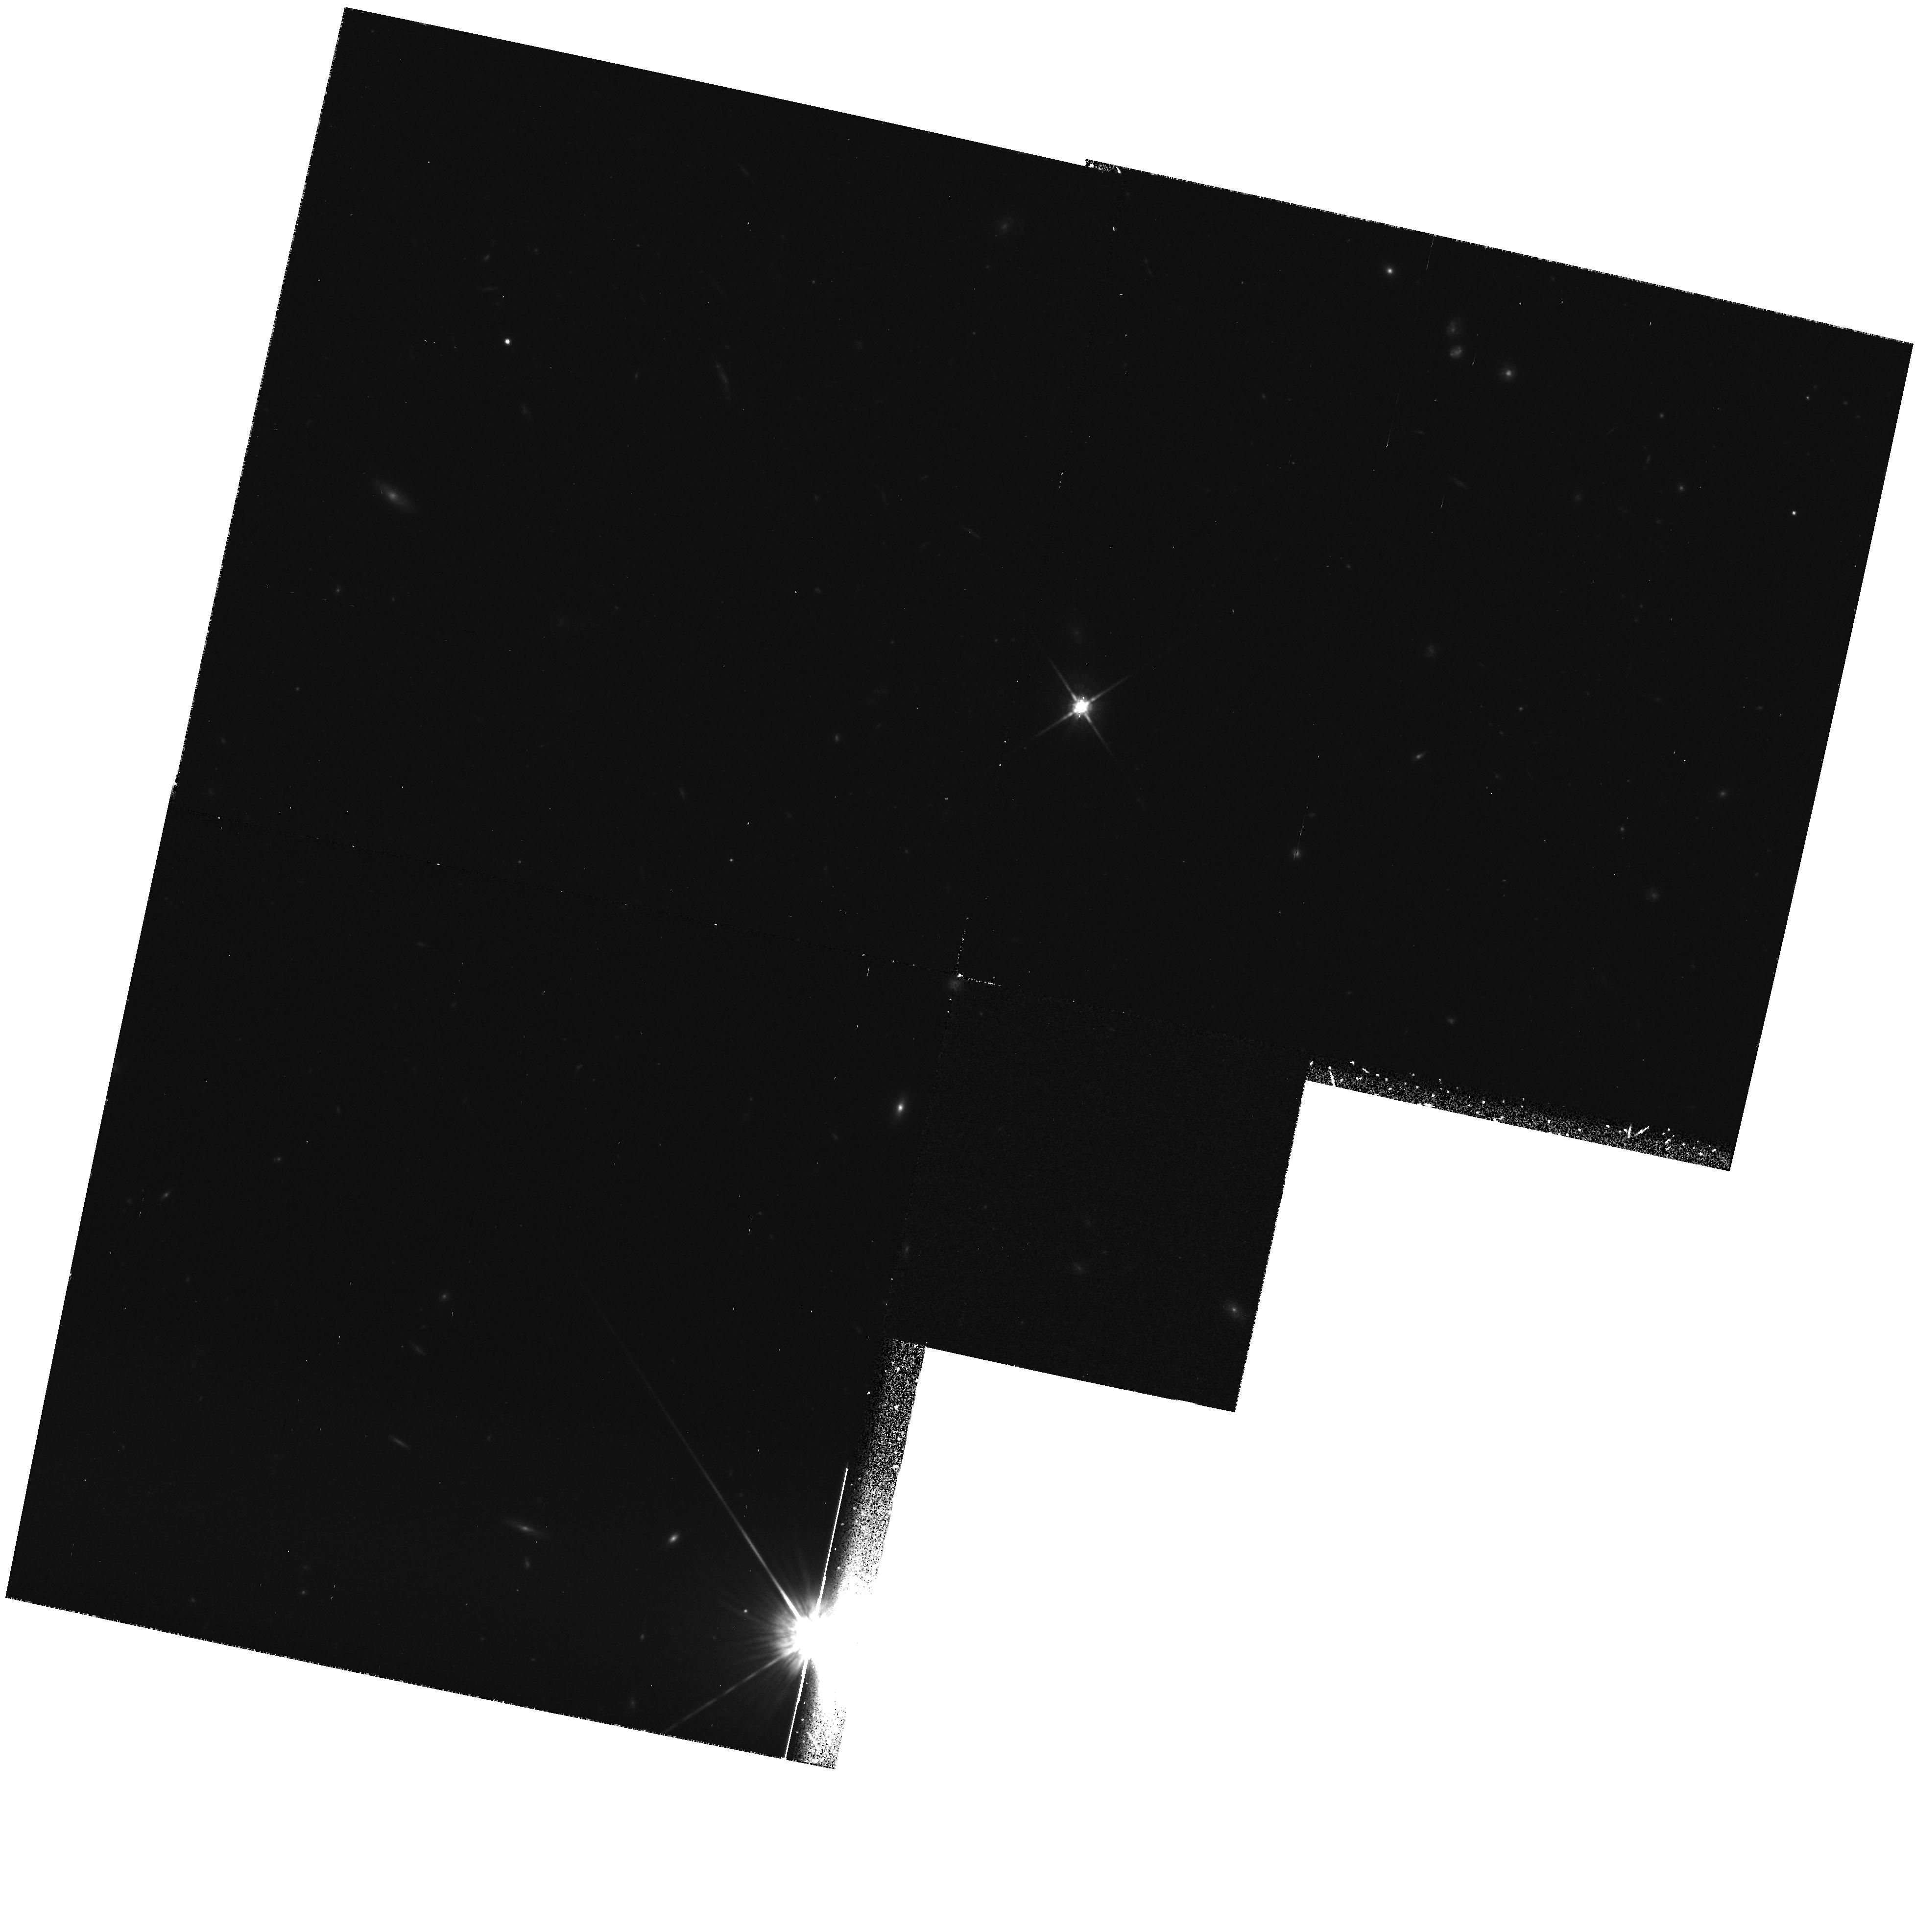
Target: FIELD-141823+523540
Instrument: WFPC2/PC
Filter: F814W
Exposure: 1.2 h
Observation ID: hst_5090_01_wfpc2_pc_f814w_u26x01

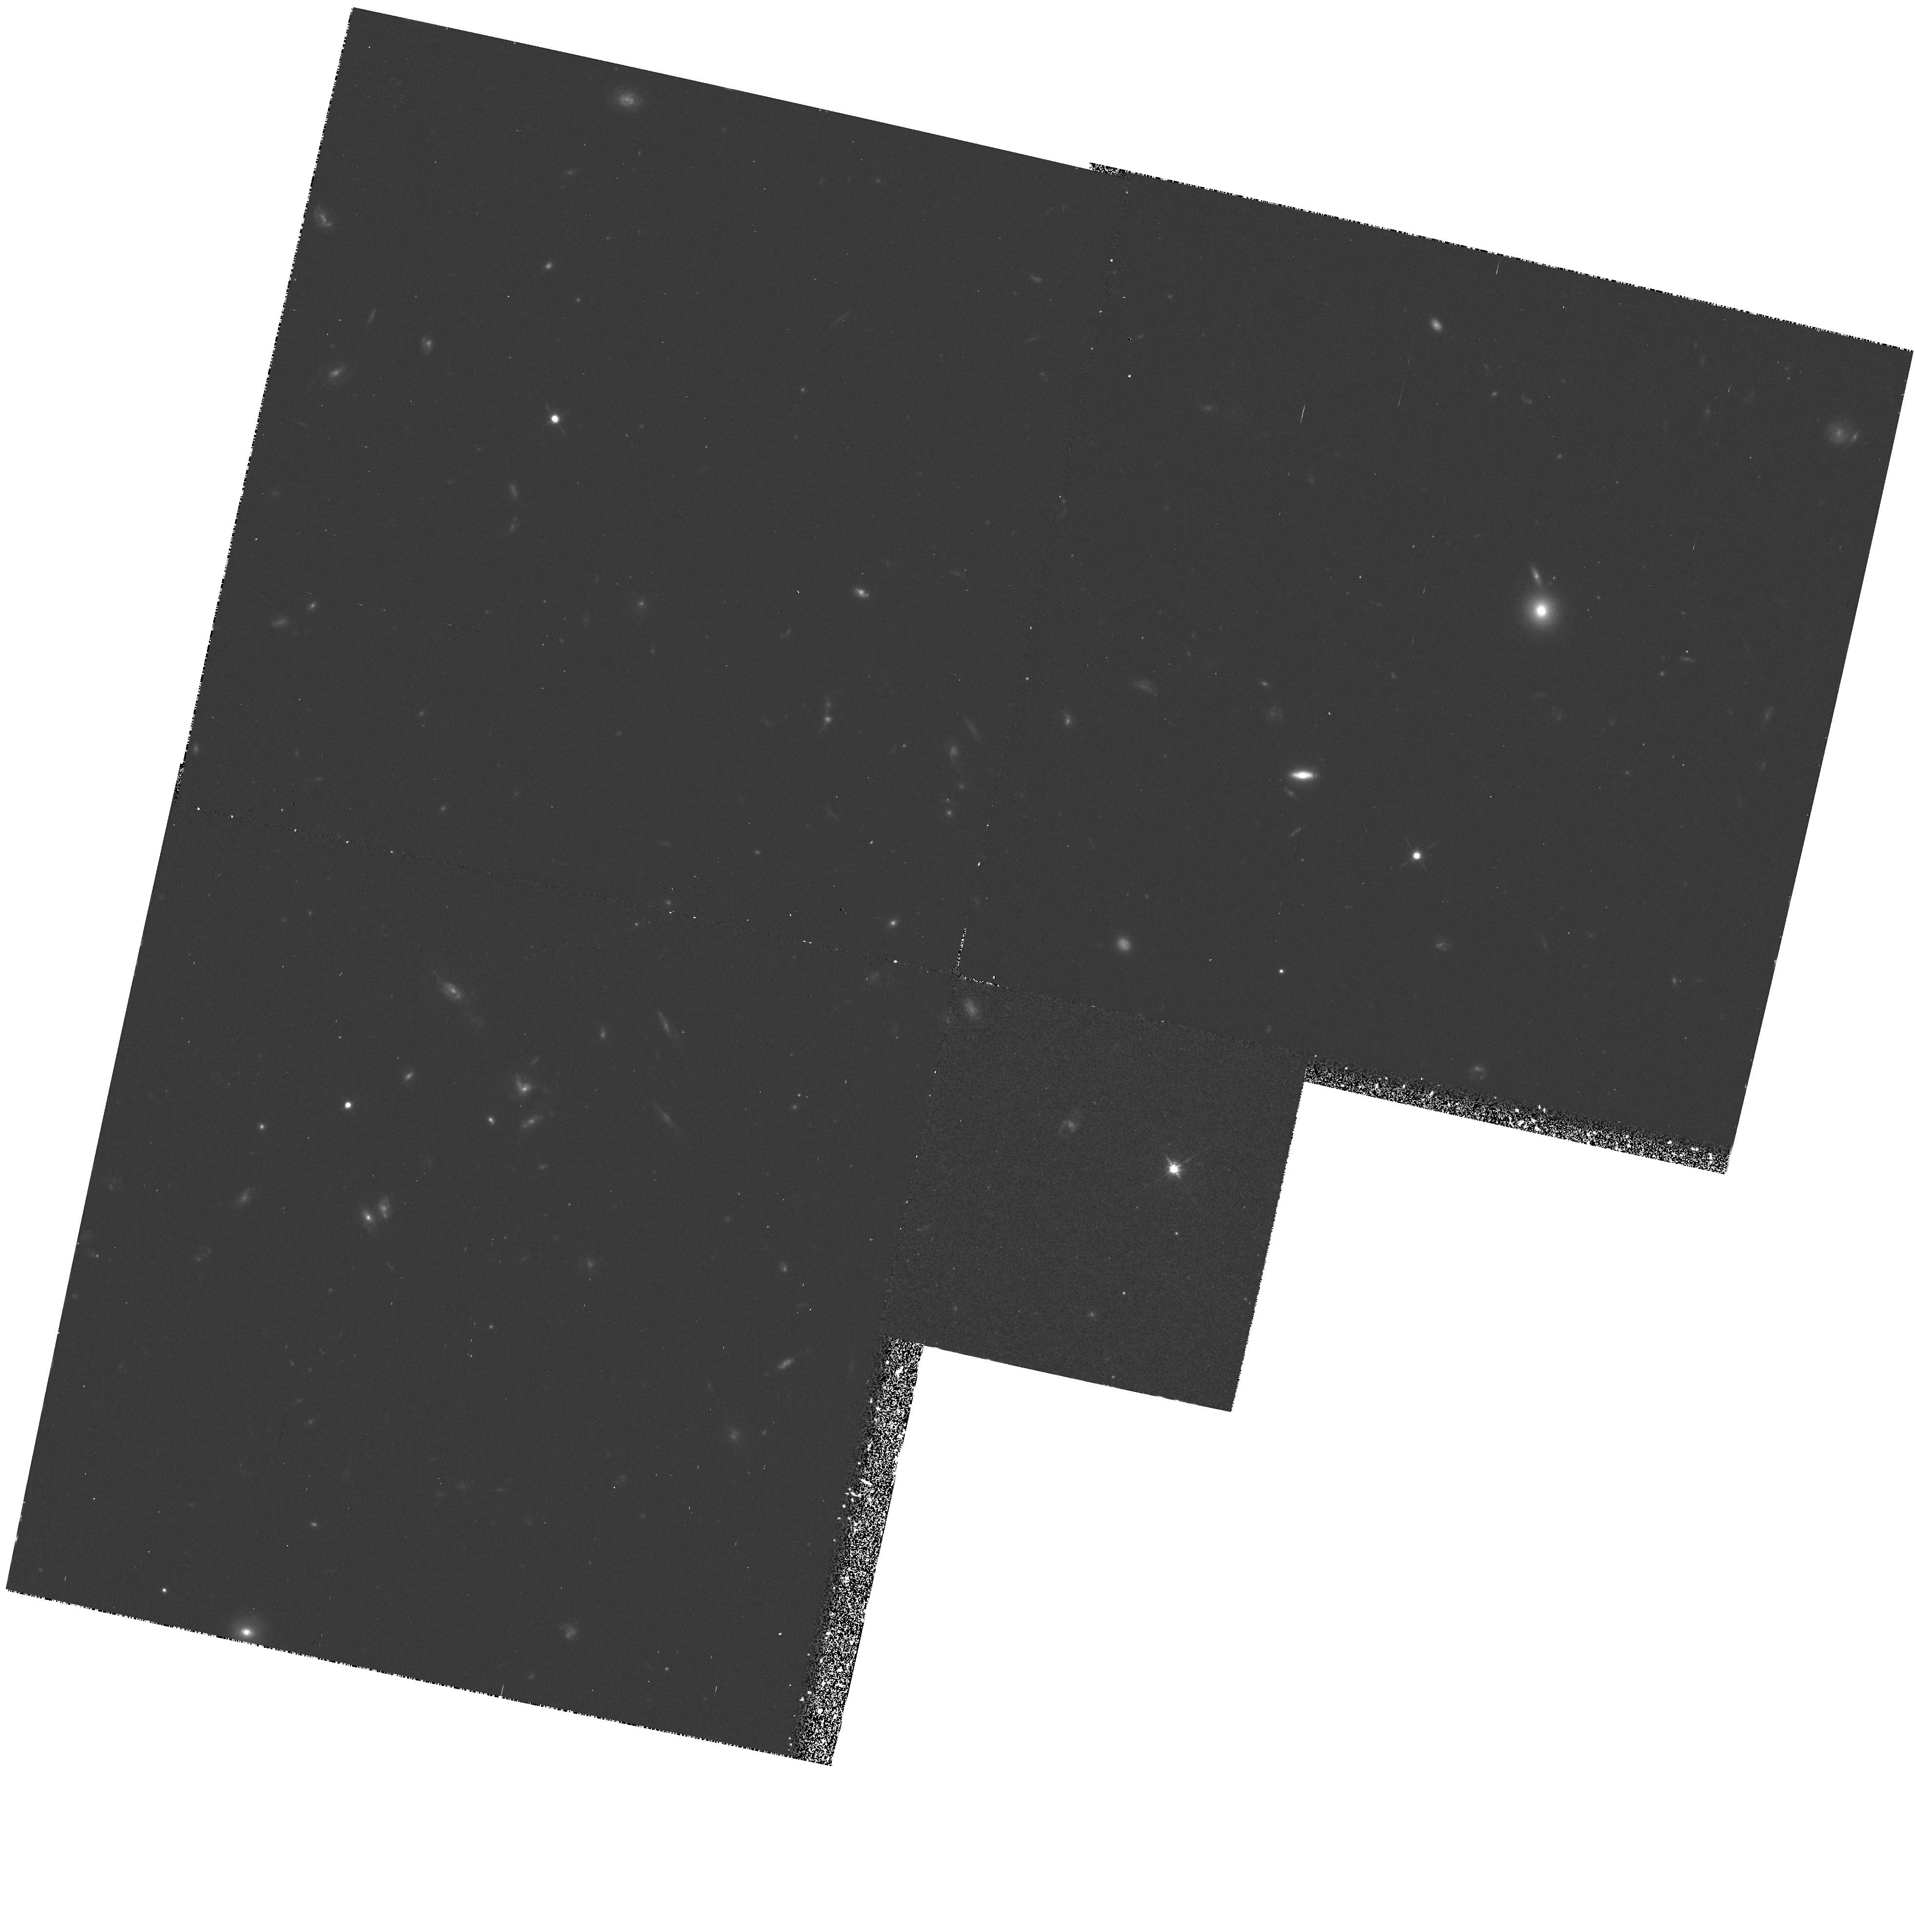
Target: FIELD-141651+521922
Instrument: WFPC2/PC
Filter: F814W
Exposure: 1.2 h
Observation ID: hst_5090_0e_wfpc2_pc_f814w_u26x0e

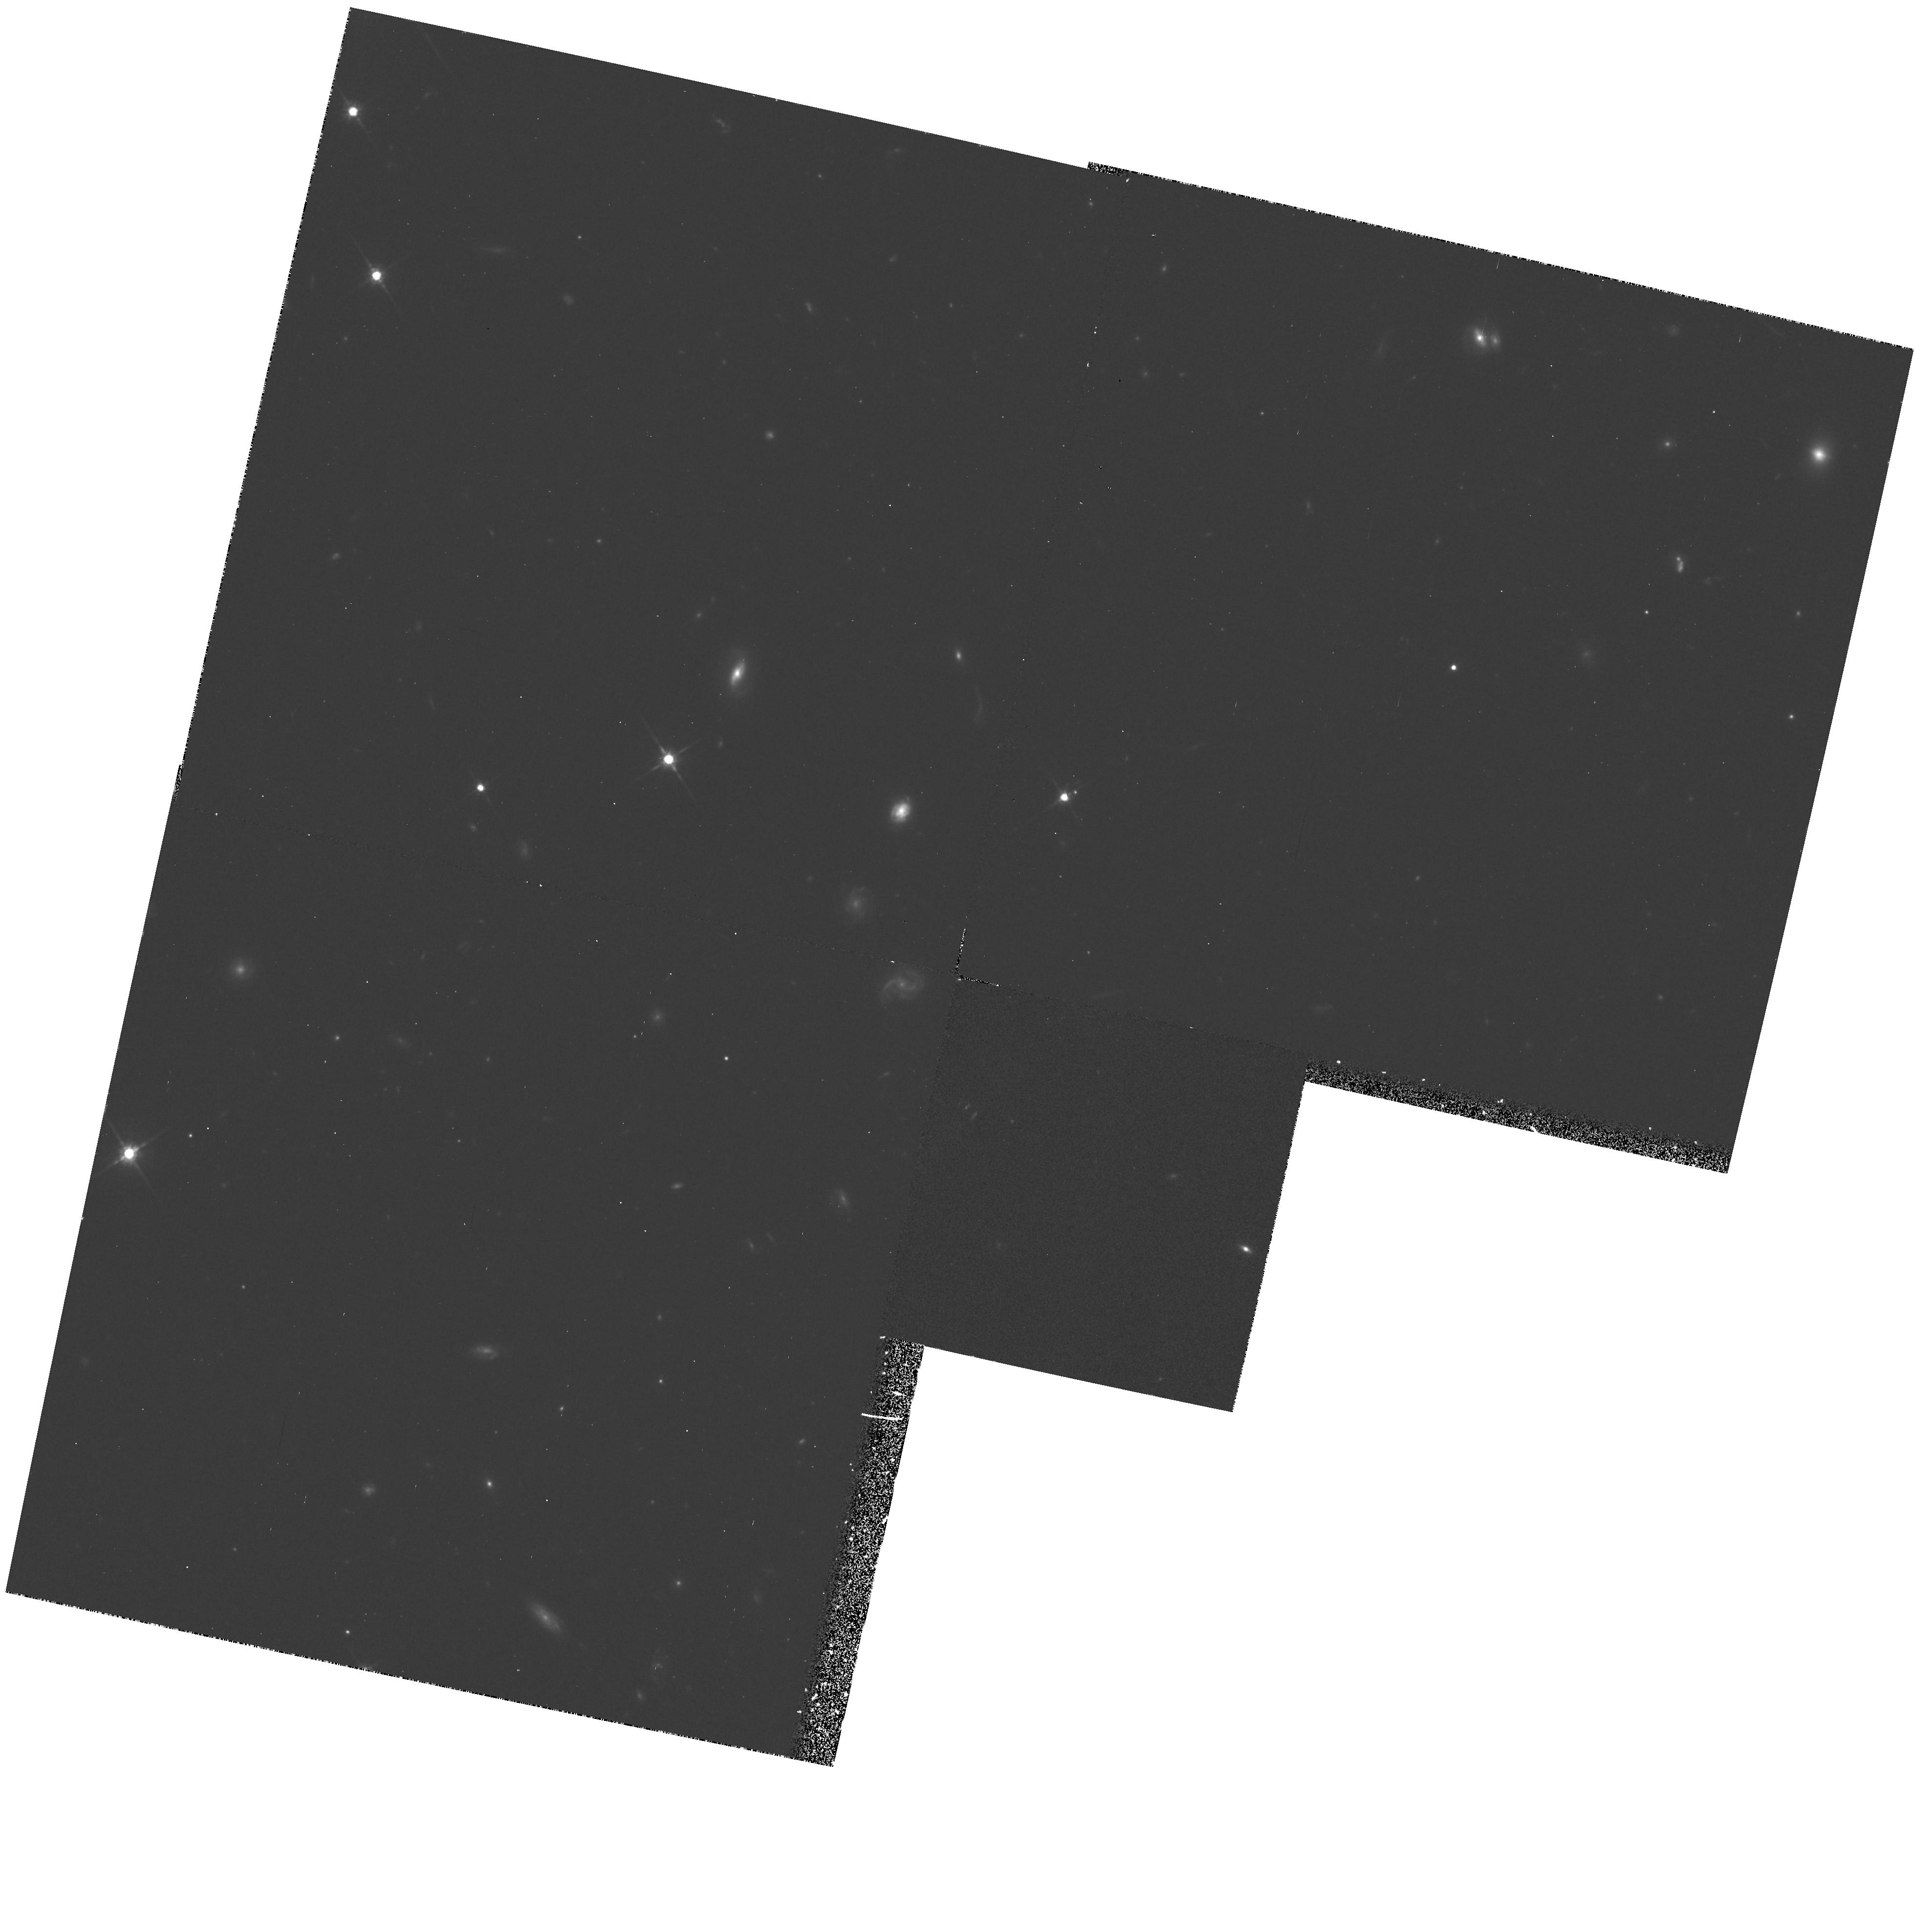
Target: FIELD-141717+522402
Instrument: WFPC2/PC
Filter: F814W
Exposure: 1.2 h
Observation ID: hst_5090_0a_wfpc2_pc_f814w_u26x0a

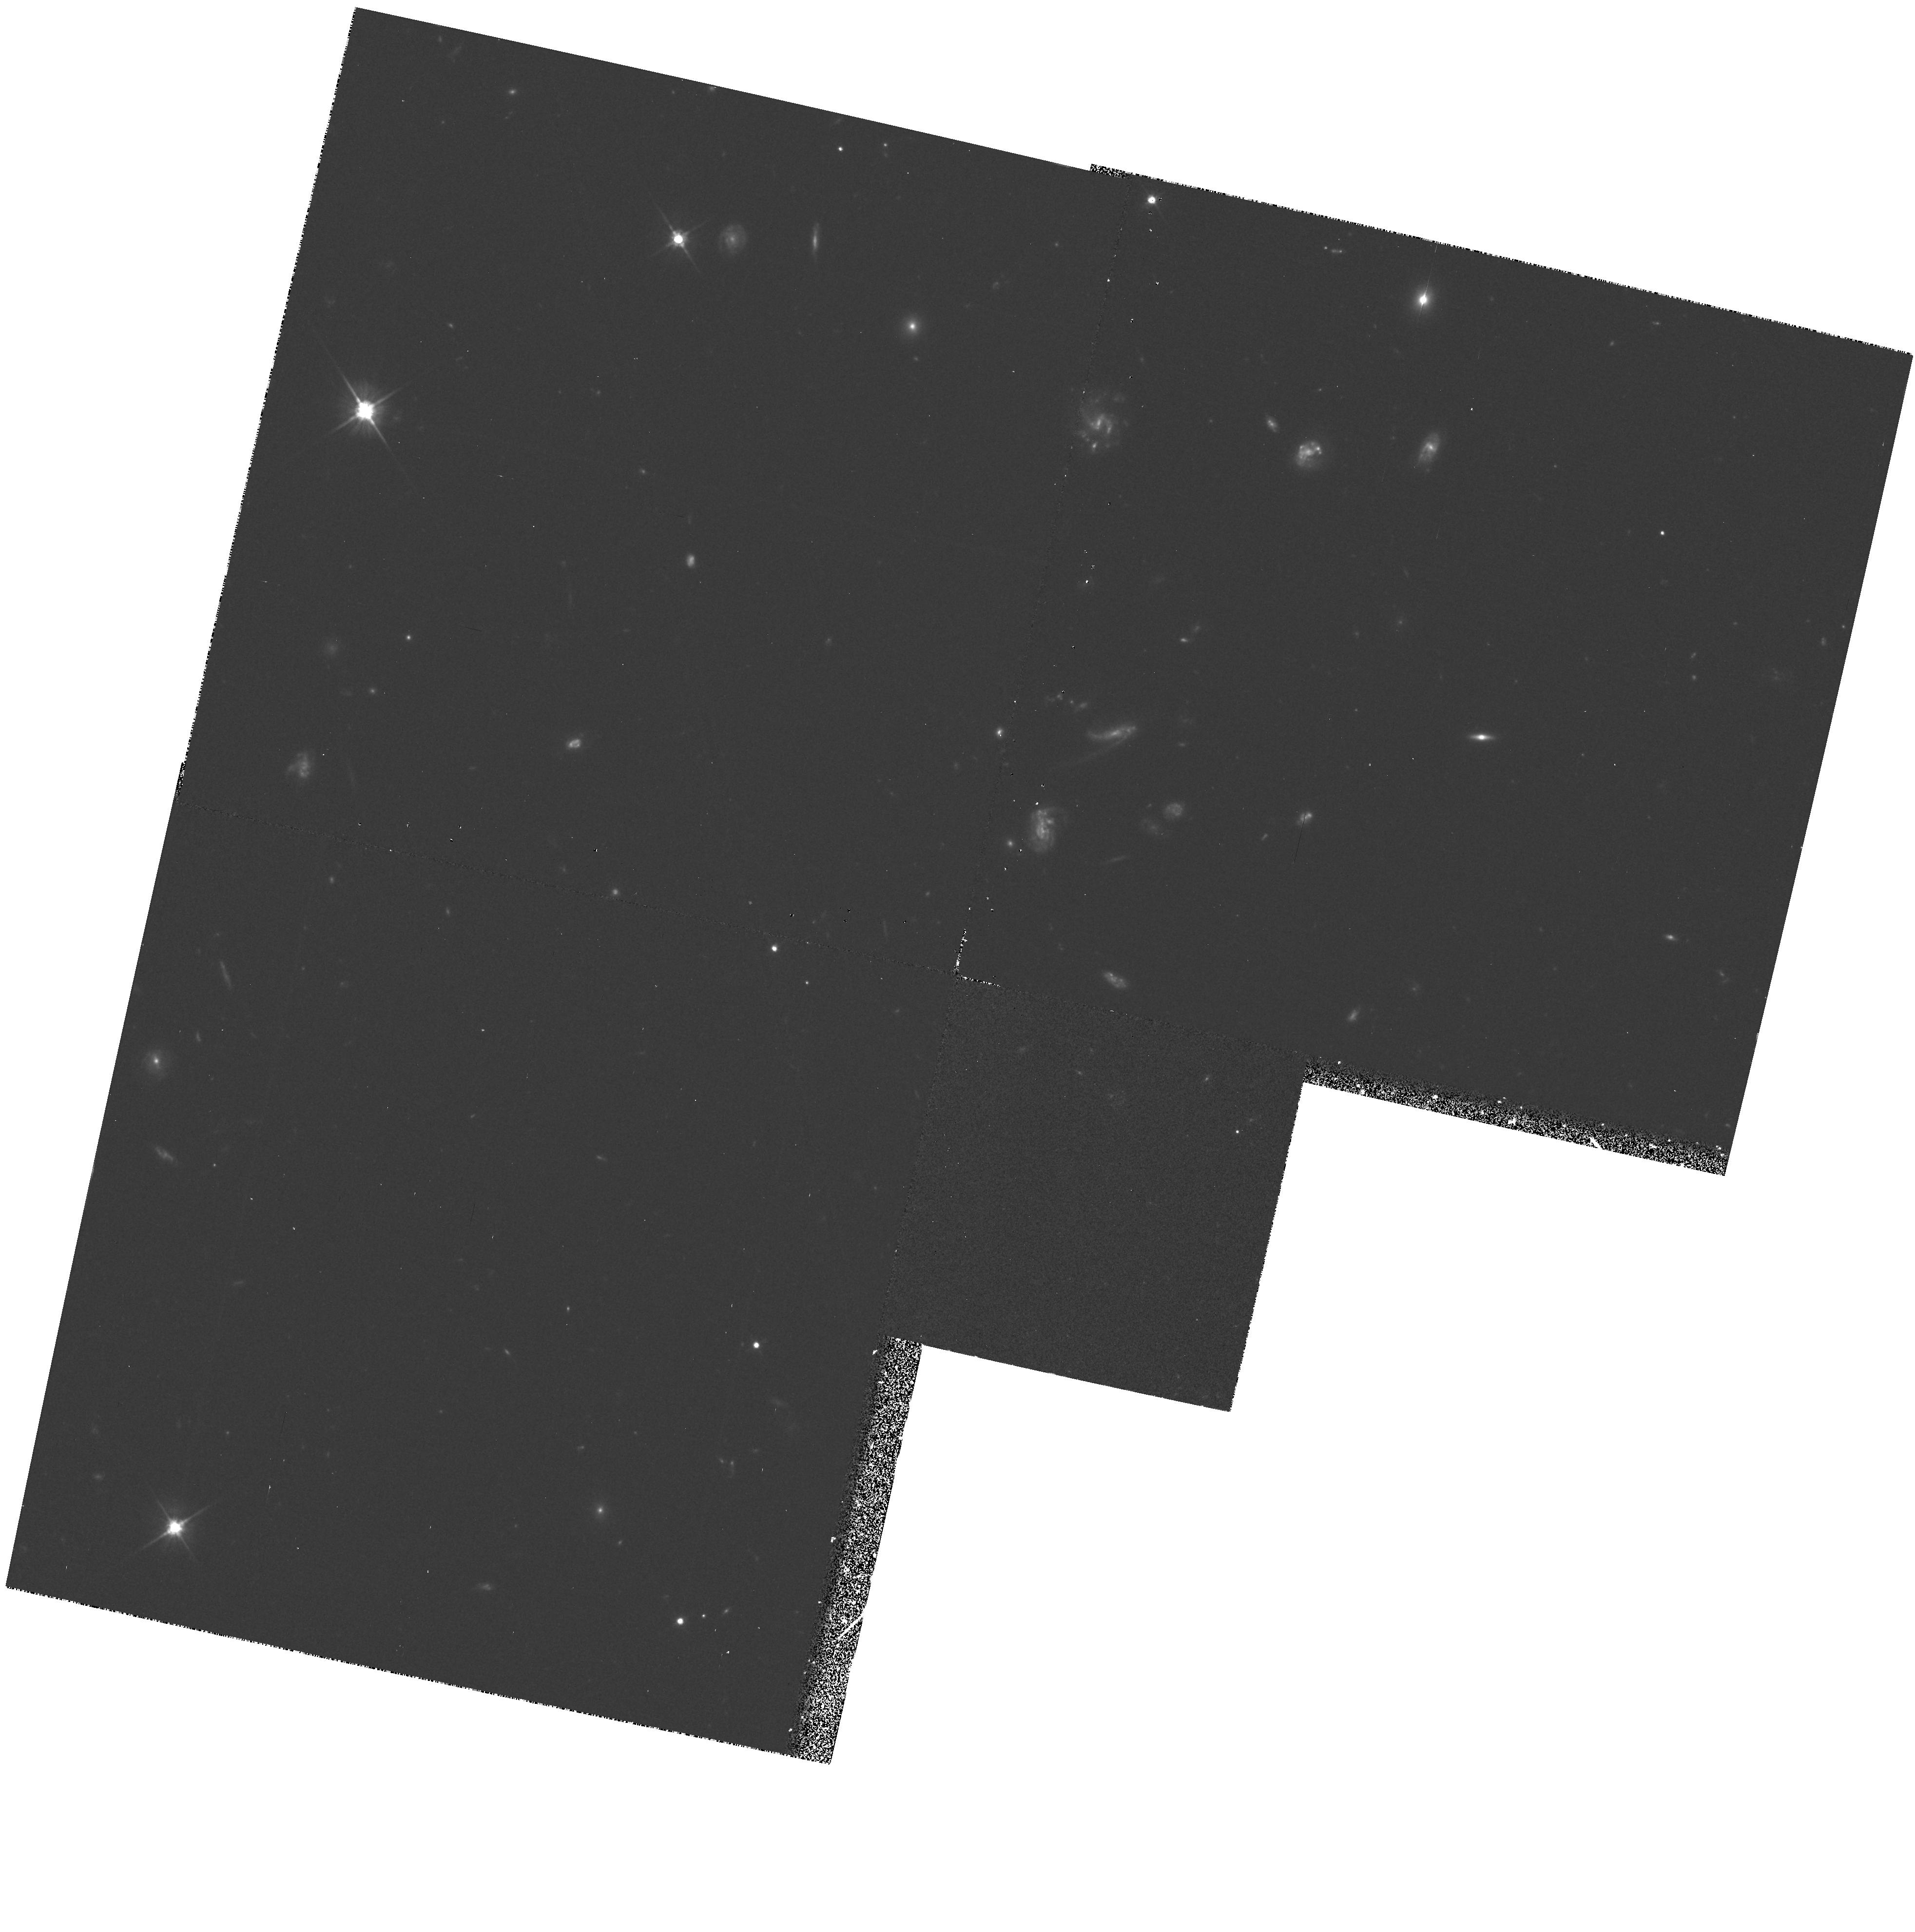
Target: FIELD-141613+521222
Instrument: WFPC2/PC
Filter: F606W
Exposure: 47 min
Observation ID: hst_5090_0k_wfpc2_pc_f606w_u26x0k

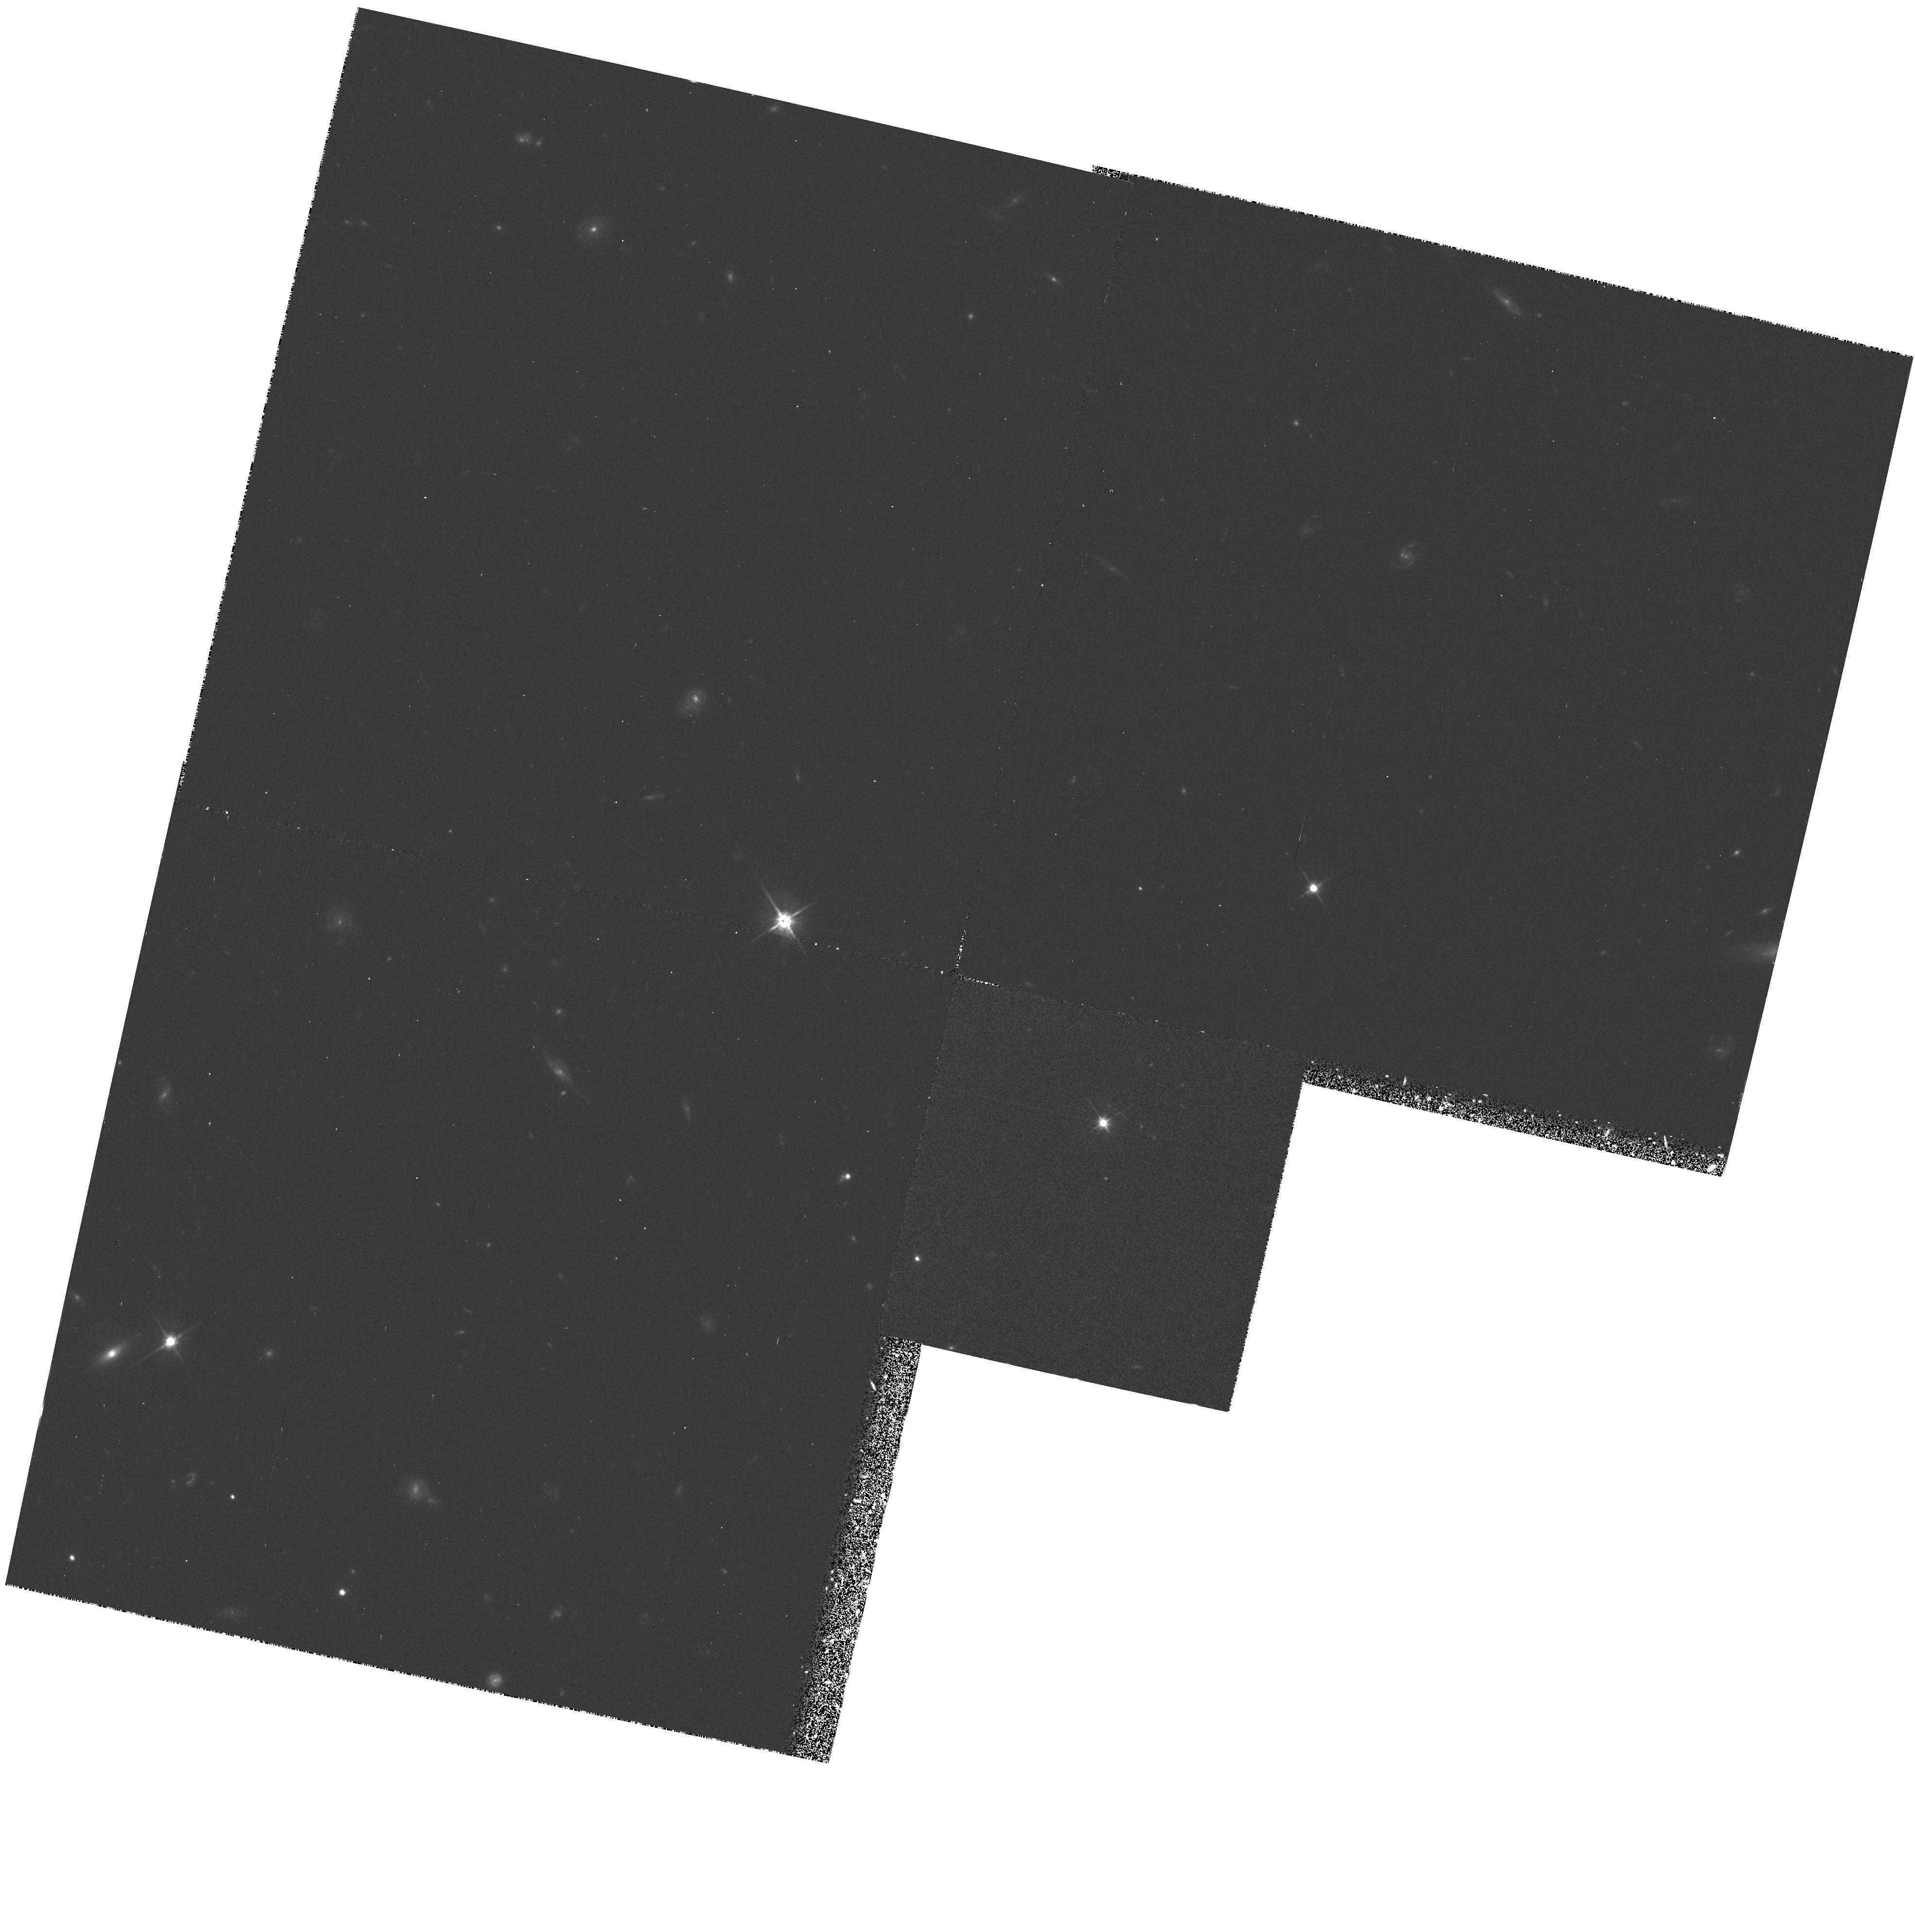
Target: FIELD-141540+520631
Instrument: WFPC2/PC
Filter: F606W
Exposure: 47 min
Observation ID: hst_5090_0p_wfpc2_pc_f606w_u26x0p

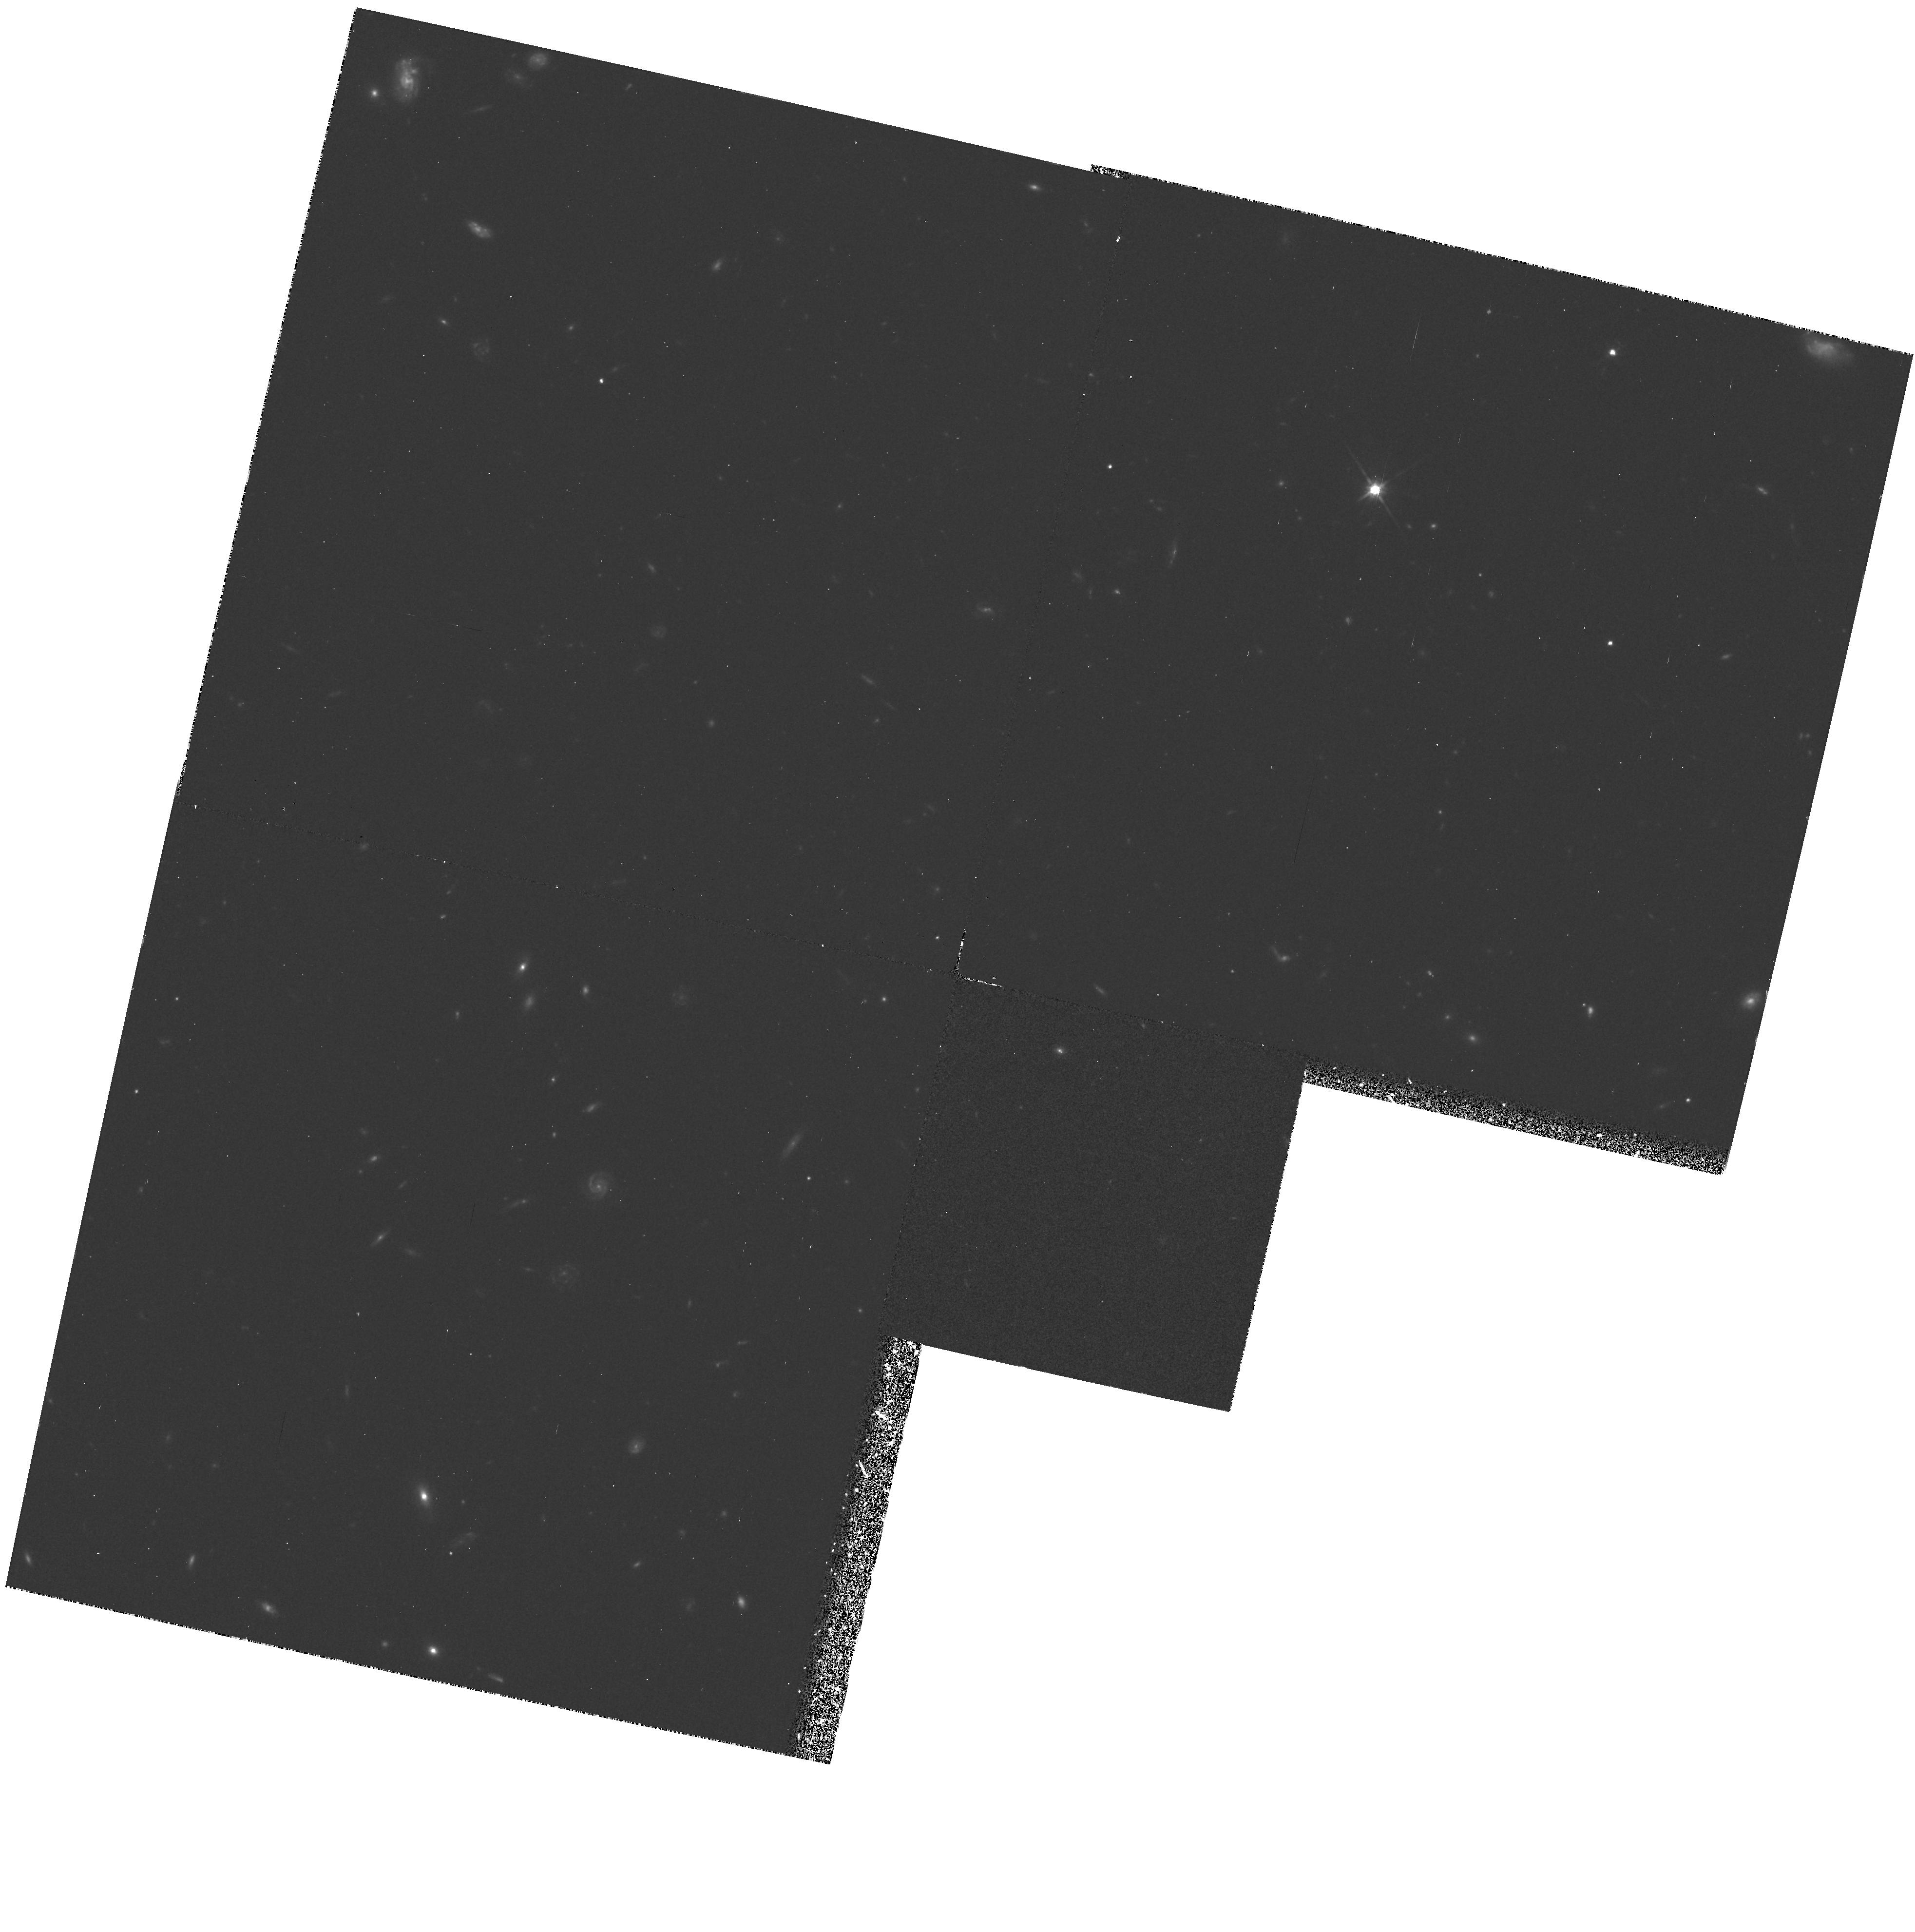
Target: FIELD-141606+521111
Instrument: WFPC2/PC
Filter: F814W
Exposure: 1.2 h
Observation ID: hst_5090_0l_wfpc2_pc_f814w_u26x0l

LARGE AREA/MULTICOLOR SURVEY - CYCLE 4 (PI: Groth, Edward J.)

Deep high latitude observations will be made with the WFPC2 in order to study cosmology using as probes: the clustering of galaxies, galaxy counts as a function of magnitude, evolution of the galaxy luminosity function, evolution of galaxy colors, galaxy morphology, and the distribution of galaxies in redshift. The observations consist of a strip of 28 overlapping WFC exposures with the wide I and V filters. It is assumed that the observations will occur when the target is opposite the Sun and the strip is oriented so that at the nominal roll for this date, the WFPC2 fields overlap in a chevron pattern. These exposures will also be useful for star count studies bearing on galactic structure. This program is the combined GTO time of Groth and Schroeder and is coordinated with a WFPC1 GTO program.